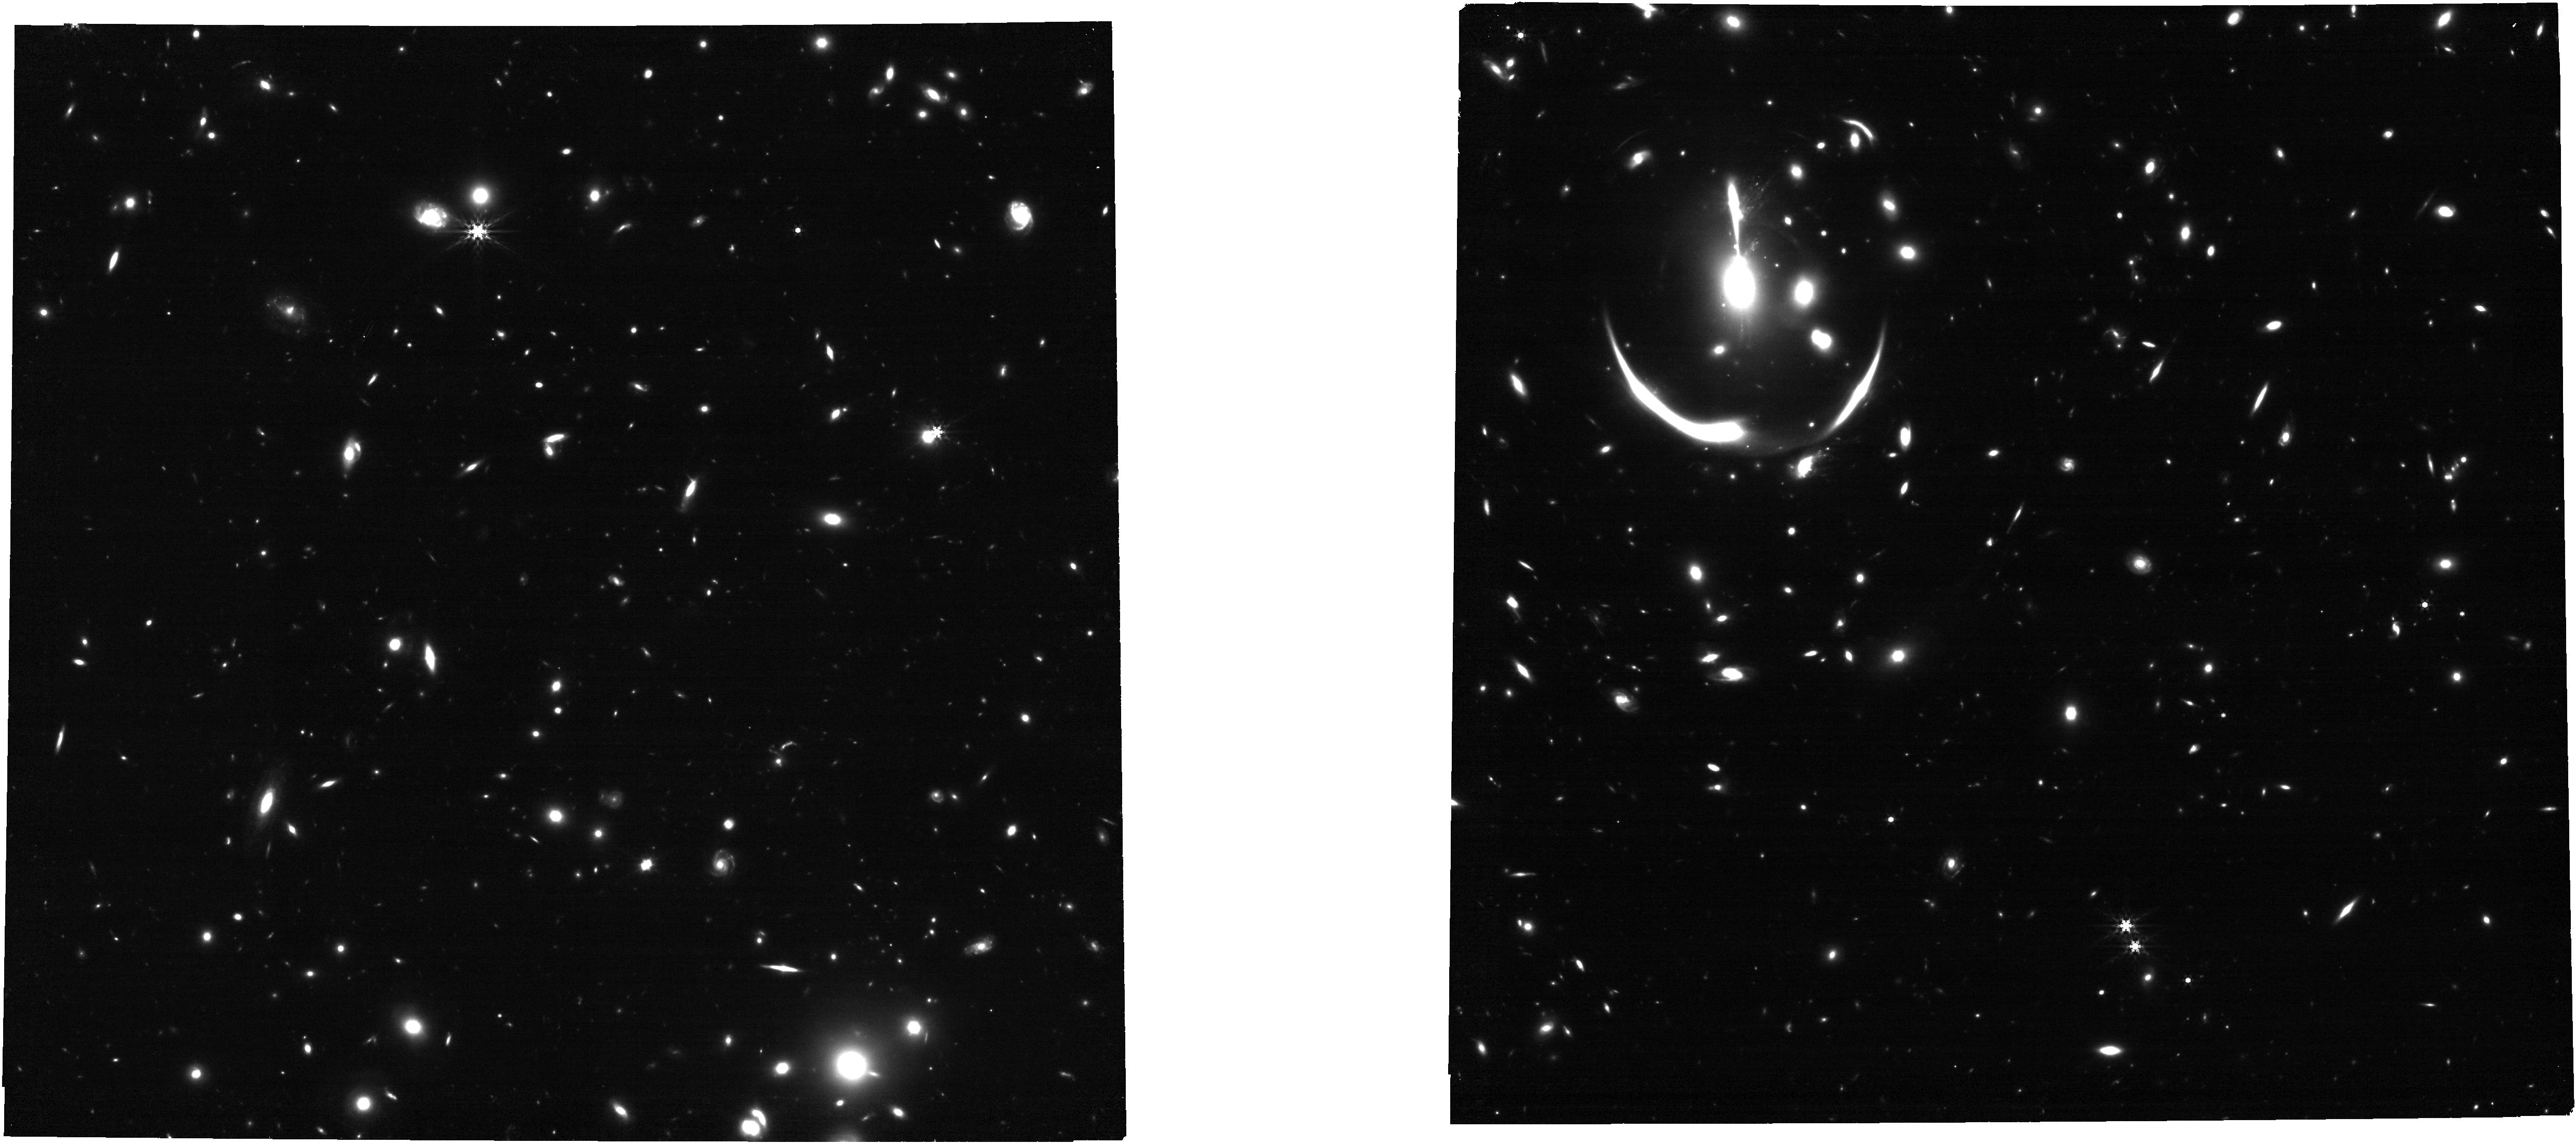
Target: MRGM0138-IMAGE
Instrument: NIRCAM
Filter: F444W
Exposure: 13 min
Observation ID: jw02345-o005_t003_nircam_clear-f444w

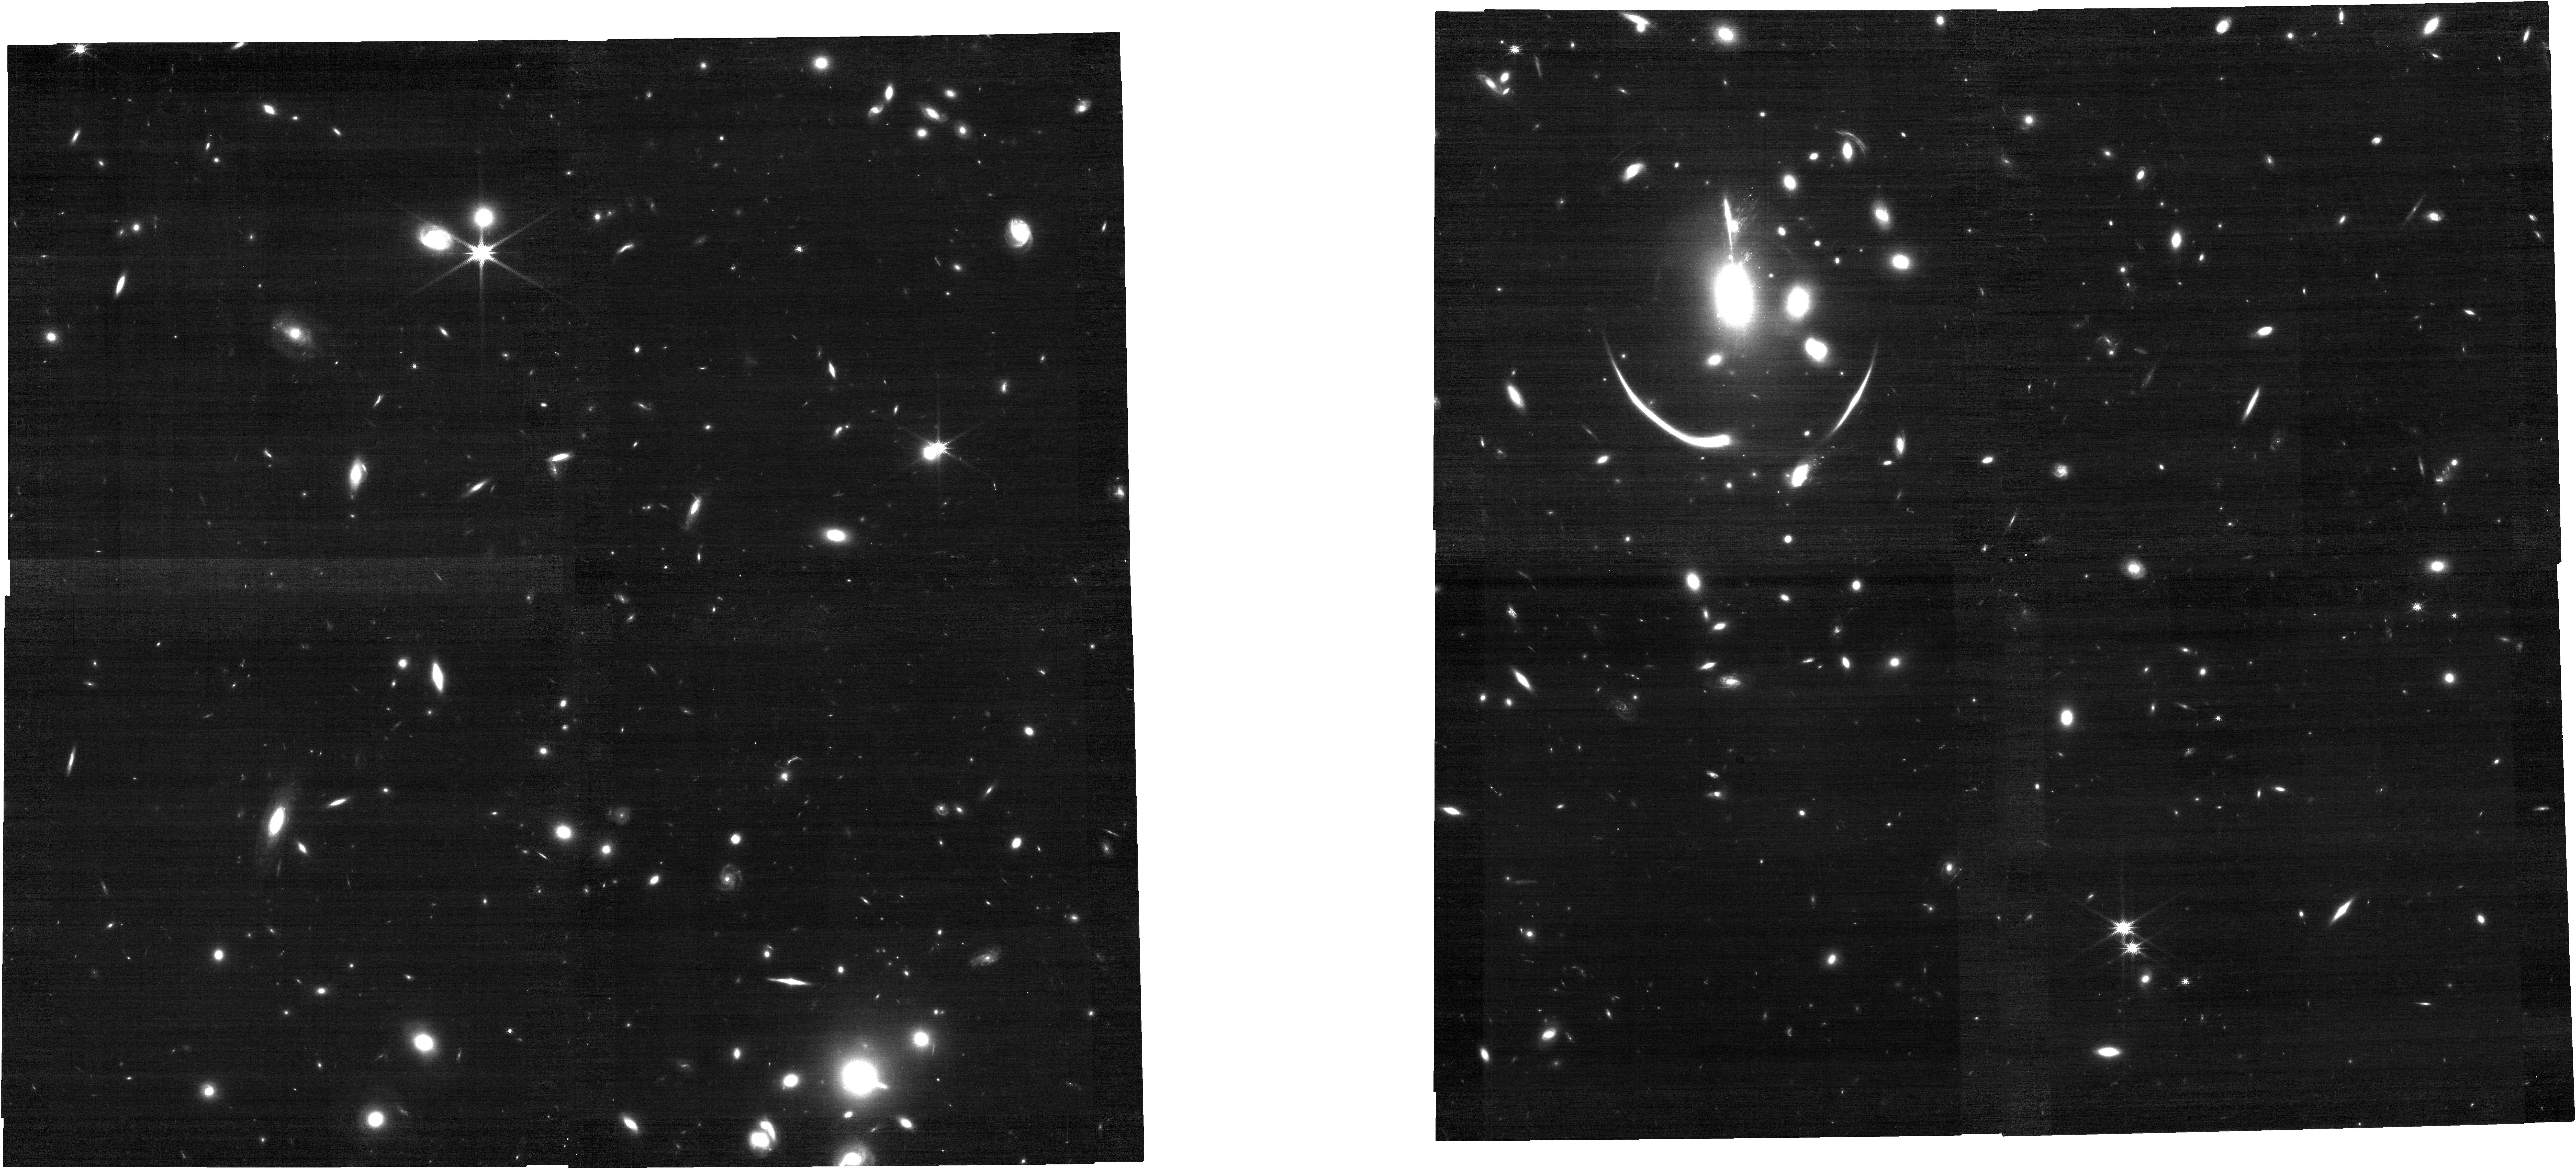
Target: MRGM0138-IMAGE
Instrument: NIRCAM
Filter: F150W
Exposure: 13 min
Observation ID: jw02345-o005_t003_nircam_clear-f150w

Resolved Studies of a Unique Lensed Quiescent Galaxy at z=2: Testing Models of Assembly History, Quenching, and IMF Variations (PI: Newman, Andrew B.)

Observations of quiescent galaxies at redshifts z~2 have yielded many surprises, often upending contemporary models. JWST will undoubtedly provide further unexpected discoveries regarding the properties and progenitors of this key galaxy population. However, it will remain a challenge to study their internal structures and resolved stellar populations. We propose NIRSpec IFU observations of a strongly lensed massive quiescent galaxy that is, by far, the brightest high-redshift example. Studying this unique object will enable us to dissect a z=1.95 massive galaxy, seen ~1 Gyr after quenching, at a level of detail unprecedented beyond the local universe and impractical for any other known z~2 source. We will (1) spatially resolve detailed star formation histories and stellar chemical abundances of the bulge and inner and outer disk, revealing key formation events to test proposed connections between a central gas-rich starburst and galaxy-wide quenching; (2) produce the first 2D stellar kinematic map of any high-z galaxy, enabling us to assess whether the quenching process was linked to kinematic transformations; (3) produce the first 2D map of neutral gas in a high-z quiescent galaxy via ISM absorption and determine whether this gas sustains low-level star formation; and (4) probe the possible origins of the initial mass function (IMF) variations claimed in local early-type galaxies by comparing the IMFs of stars born in the bulge and disk. These detailed insights into the spatially resolved formation history of a massive quiescent galaxy are only possible for this unique target combined with the resolution, sensitivity, and wavelength coverage of JWST.